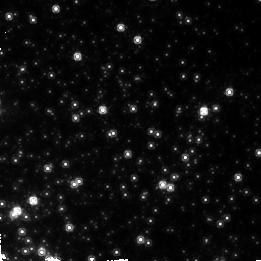
Target: UKS1-OFF. Instrument: NICMOS/NIC2. Filter: F160W. Exposure: 23 min. Observation ID: n4lc020a0

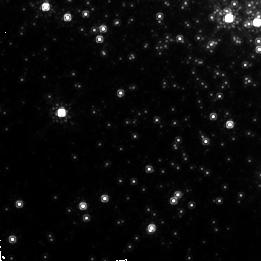
Target: LILLER-1-OFF. Instrument: NICMOS/NIC2. Filter: F160W. Exposure: 23 min. Observation ID: n4lc010a0

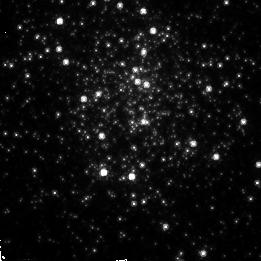
Target: LILLER-1. Instrument: NICMOS/NIC2. Filter: F110W. Exposure: 17 min. Observation ID: n4lc01010

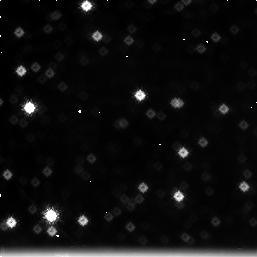
Target: field at RA 262.639°, Dec -31.604°. Instrument: NICMOS/NIC3. Filter: F222M. Exposure: 23 min. Observation ID: n4lc040c0

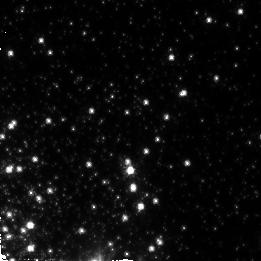
Target: NGC-6528-OFF. Instrument: NICMOS/NIC2. Filter: F110W. Exposure: 17 min. Observation ID: n4lc05070

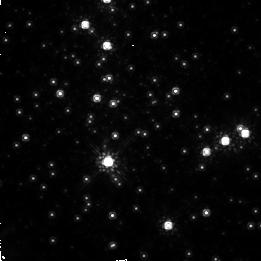
Target: NGC-6528. Instrument: NICMOS/NIC2. Filter: F160W. Exposure: 21 min. Observation ID: n4lc05040

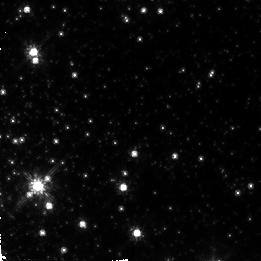
Target: TERZAN-4-OFF. Instrument: NICMOS/NIC2. Filter: F110W. Exposure: 17 min. Observation ID: n4lc04070

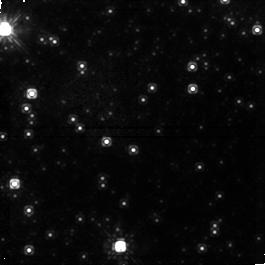
Target: field at RA 268.605°, Dec -24.148°. Instrument: NICMOS/NIC1. Filter: F110W. Exposure: 17 min. Observation ID: n4lc02080

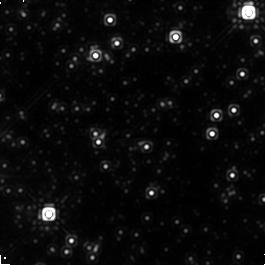
Target: field at RA 262.653°, Dec -31.598°. Instrument: NICMOS/NIC1. Filter: F160W. Exposure: 23 min. Observation ID: n4lc040b0

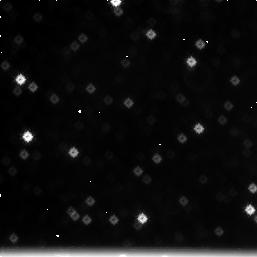
Target: field at RA 271.186°, Dec -30.071°. Instrument: NICMOS/NIC3. Filter: F222M. Exposure: 17 min. Observation ID: n4lc05030

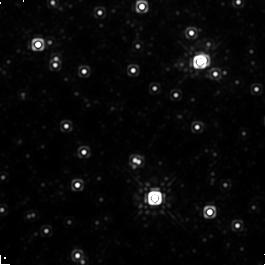
Target: field at RA 267.015°, Dec -24.787°. Instrument: NICMOS/NIC1. Filter: F160W. Exposure: 21 min. Observation ID: n4lc03050

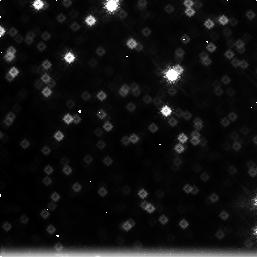
Target: field at RA 267.003°, Dec -24.795°. Instrument: NICMOS/NIC3. Filter: F222M. Exposure: 21 min. Observation ID: n4lc03060

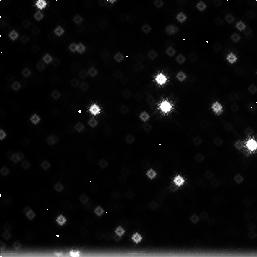
Target: field at RA 268.594°, Dec -24.157°. Instrument: NICMOS/NIC3. Filter: F222M. Exposure: 17 min. Observation ID: n4lc02090

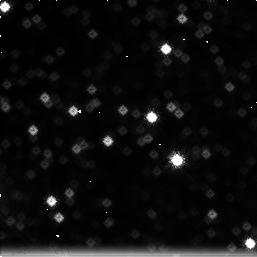
Target: field at RA 263.371°, Dec -33.372°. Instrument: NICMOS/NIC3. Filter: F222M. Exposure: 17 min. Observation ID: n4lc01030

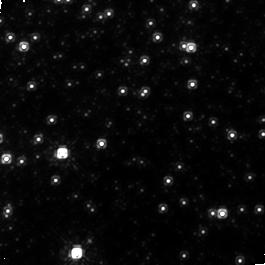
Target: field at RA 267.013°, Dec -24.783°. Instrument: NICMOS/NIC1. Filter: F110W. Exposure: 17 min. Observation ID: n4lc03080

THE AGE OF INNER BULGE GLOBULAR CLUSTERS (PI: Ortolani, Sergio)

Until recently very little was known about the age the globular clusters of the Galactic Bulge, as a combination of crowding, differential reddening, and distance made turnoff photometry beyond the reach of ground based observations. Using WFPC2 we have been able to demonstrate that the two best resolved, least reddened, high metallicity clusters in the Galactic Bulge are at least as old as the inner halo cluster 47 Tuc. Extending the same dating procedure to other bulge clusters is now required to accurately reconstruct the star formation history of the Bulge, thus distinguishing among competing scenarios for its formation and helping to settle the issue as to whether the central or the outer regions of the Galactic Spheroid formed first. However, the differential reddening and crowding of the other members of this class are so severe as to require to combine high angular resolution and near IR sensitivity over an adequate field of view, something that only NICMOS is currently able to deliver. A sample of four clusters, selected from our systematic study of bulge clusters will be observed with NICMOS in J and H, thus determining the luminosity difference between the horizontal branch and the turnoff. This will allow relative ages to be determined for the program clusters. One bulge cluster (NGC 6528) for which we have already WFPC2 data will also be observed with NICMOS in order to ensure a link with our previous optical photometry, and connect this relative age scale to that of the halo clusters.